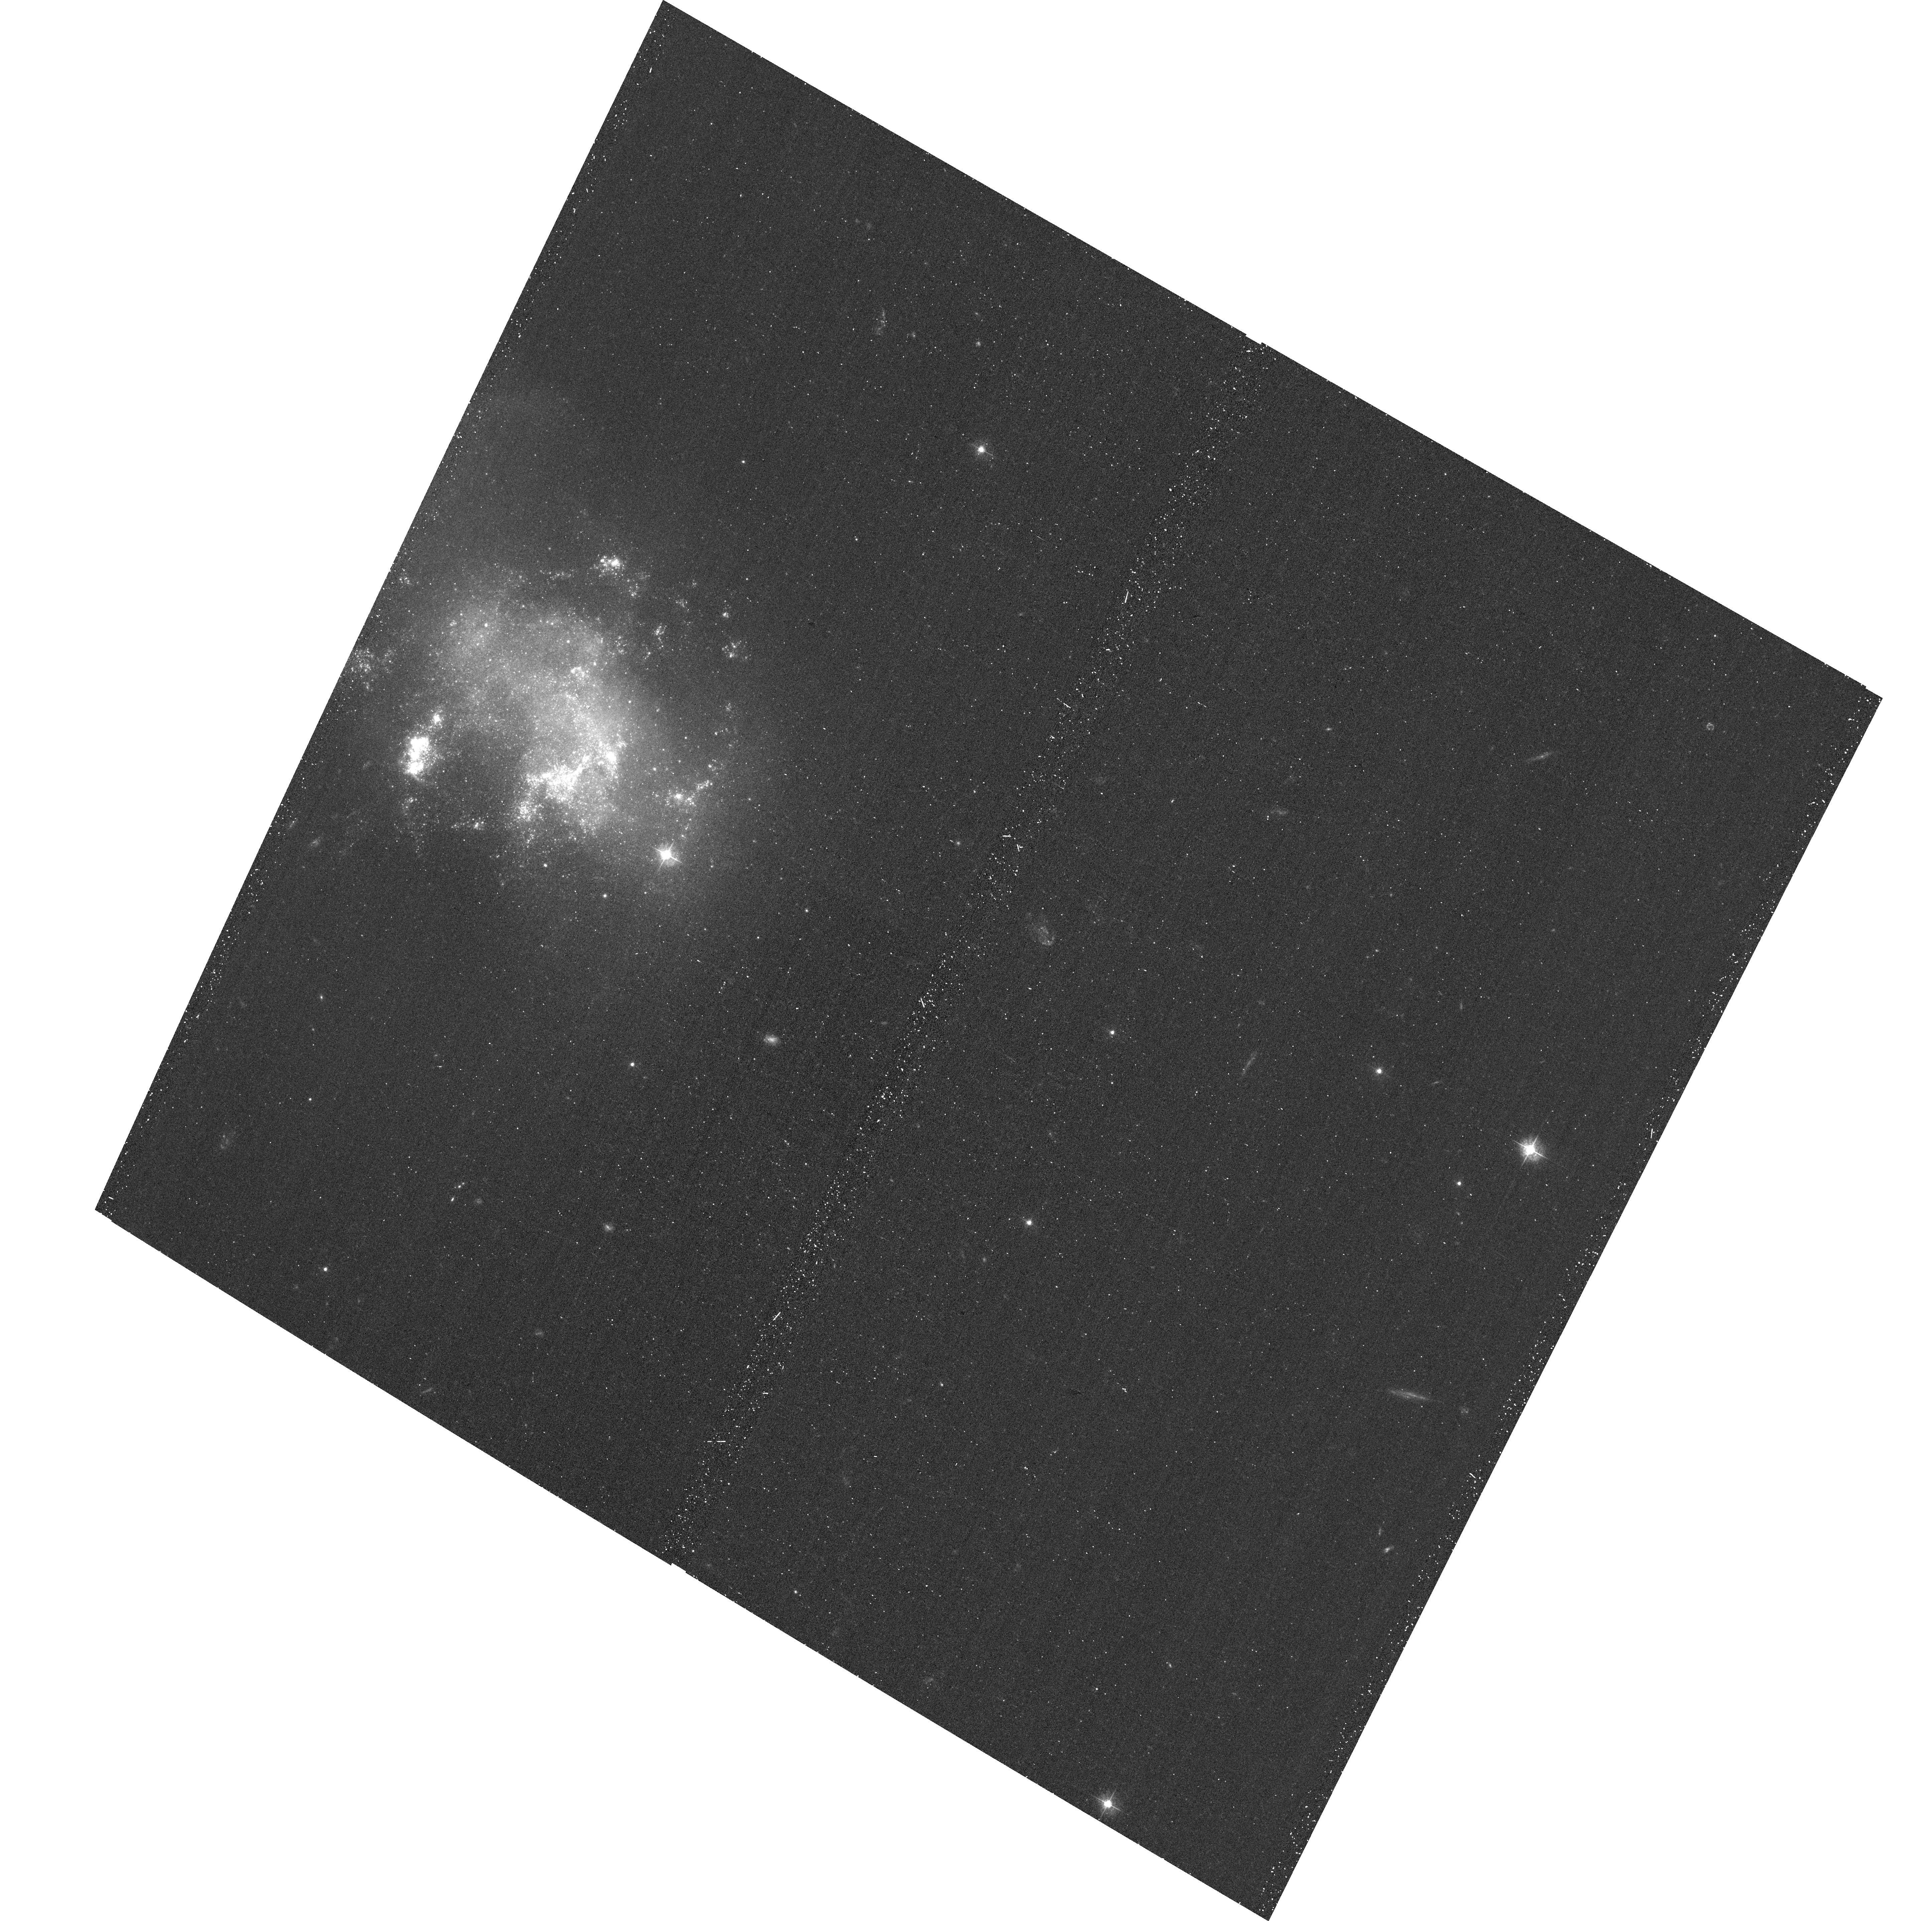
Target: SN-2008HA. Instrument: ACS/WFC. Filter: F435W. Exposure: 19 min. Observation ID: hst_12999_02_acs_wfc_f435w_jc2l02

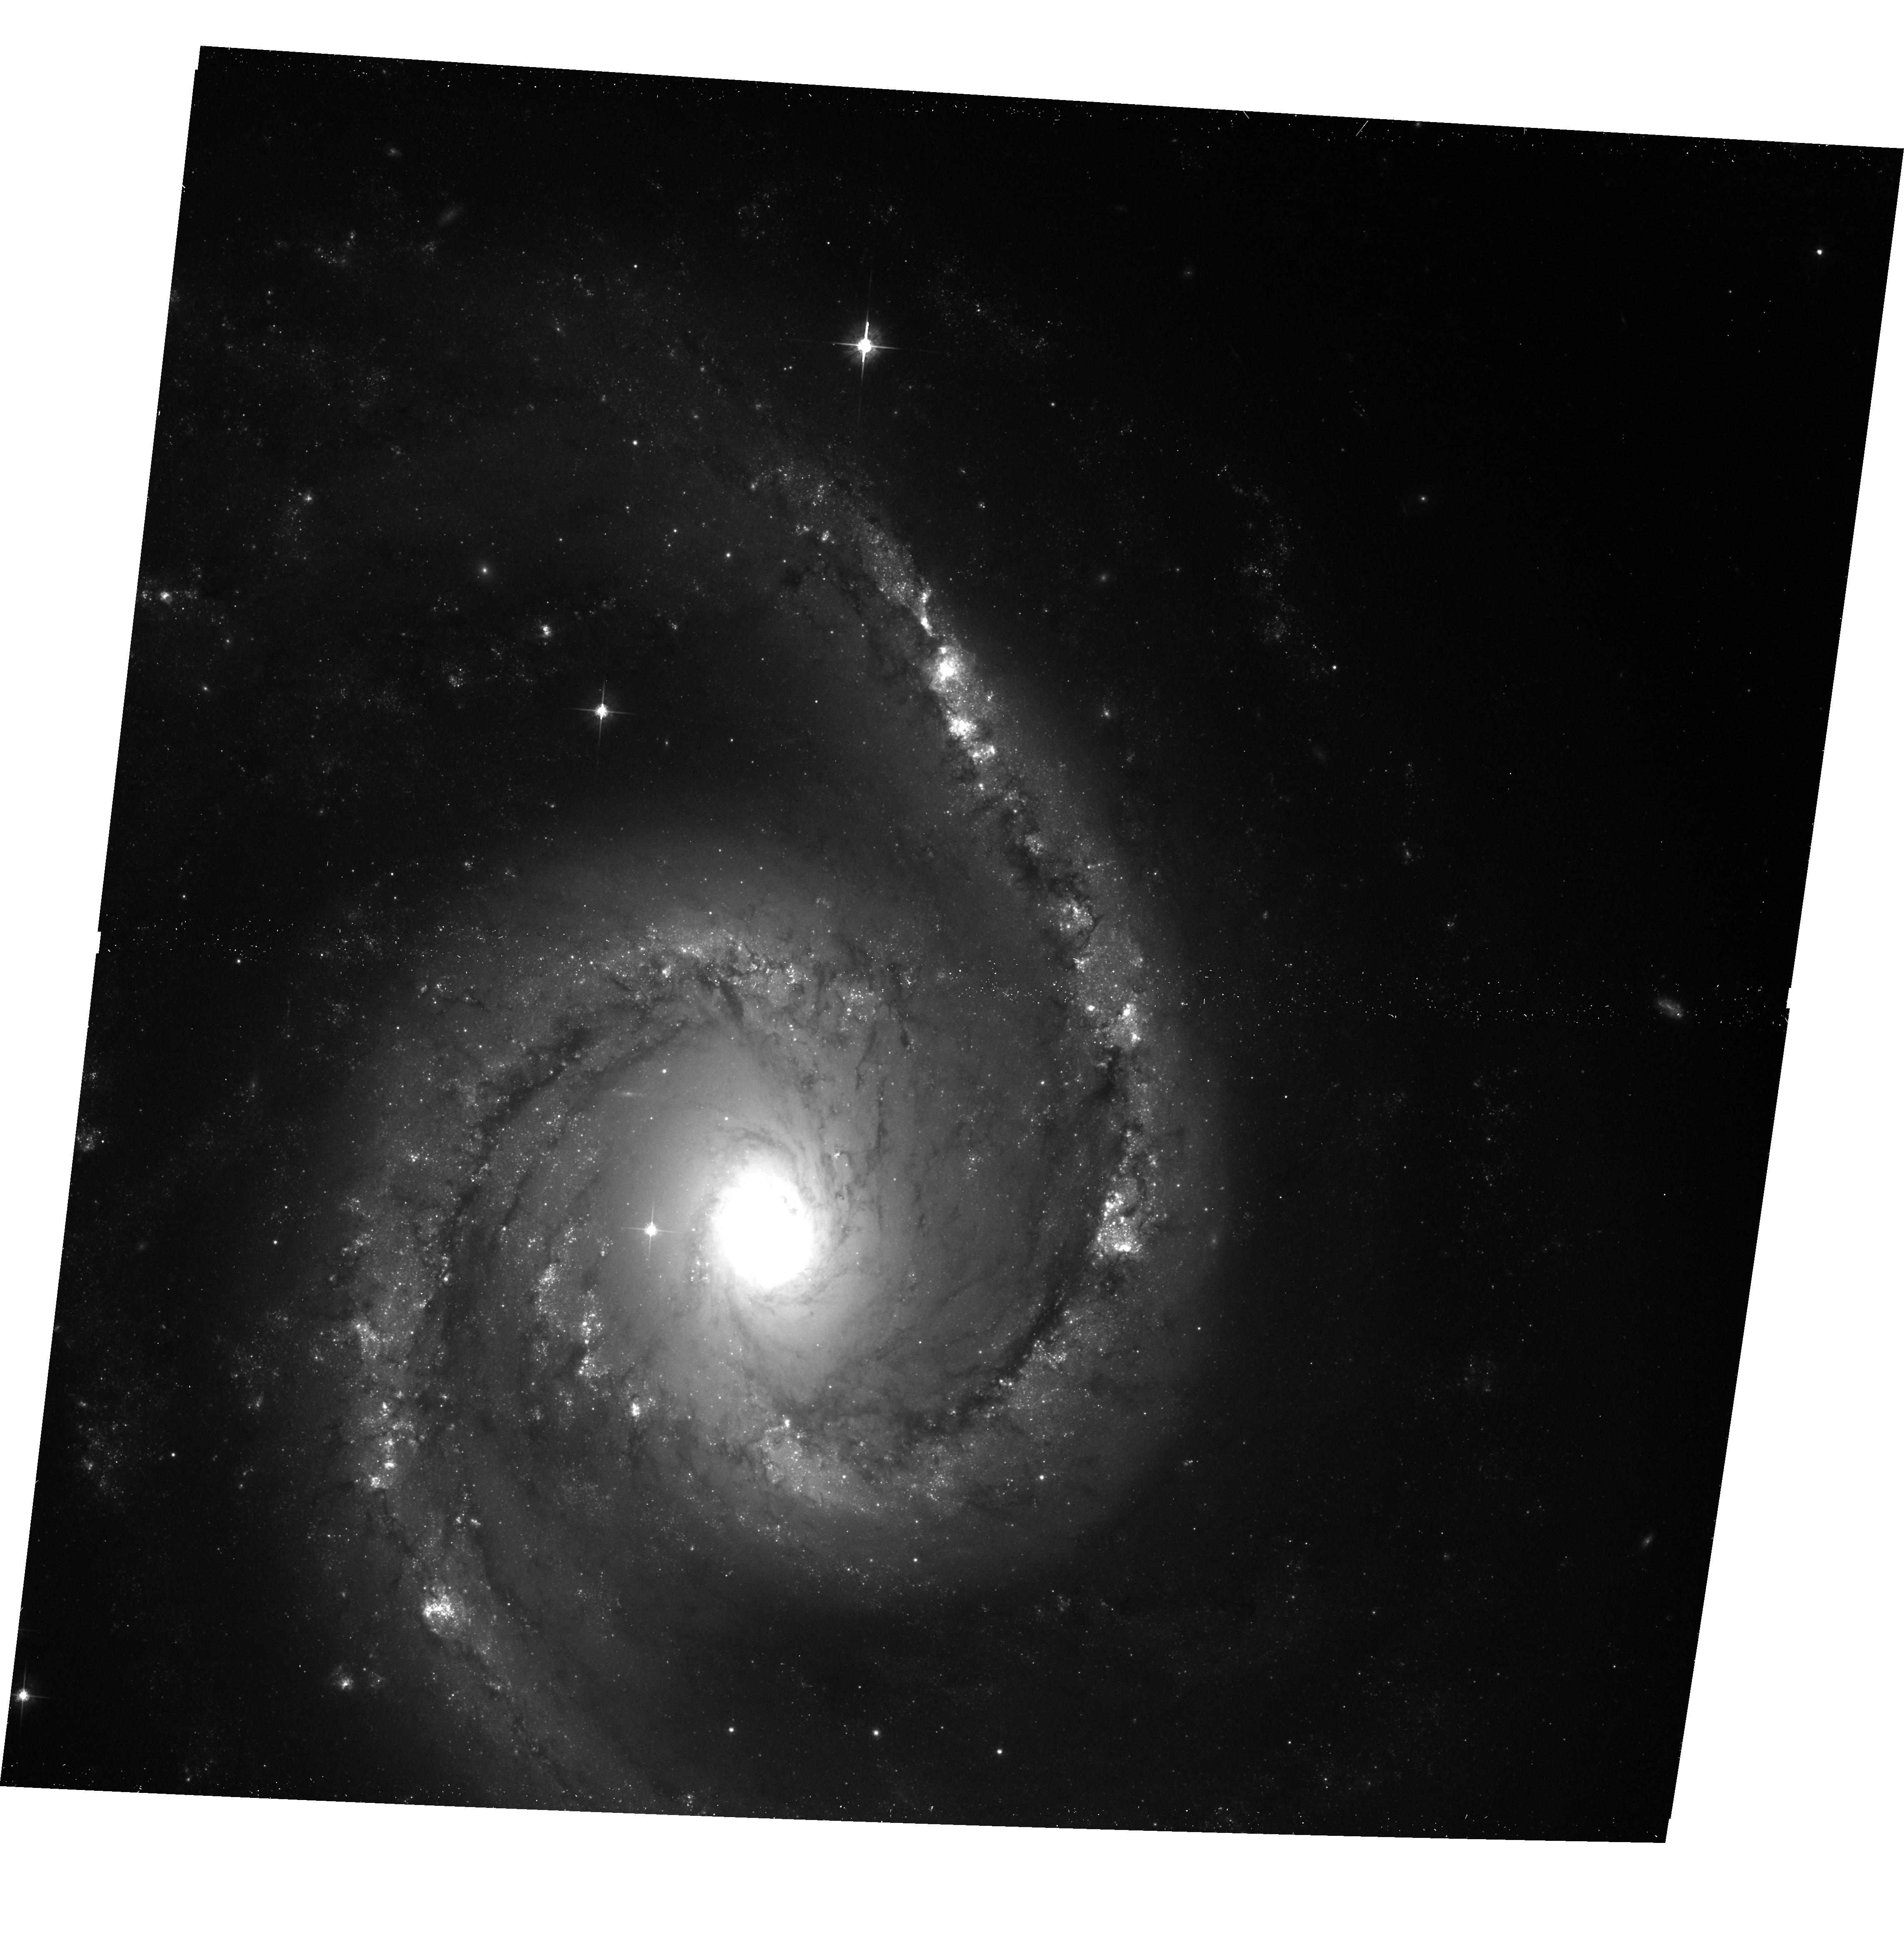
Target: SN-2010EL. Instrument: ACS/WFC. Filter: F625W. Exposure: 14 min. Observation ID: hst_12999_04_acs_wfc_f625w_jc2l04

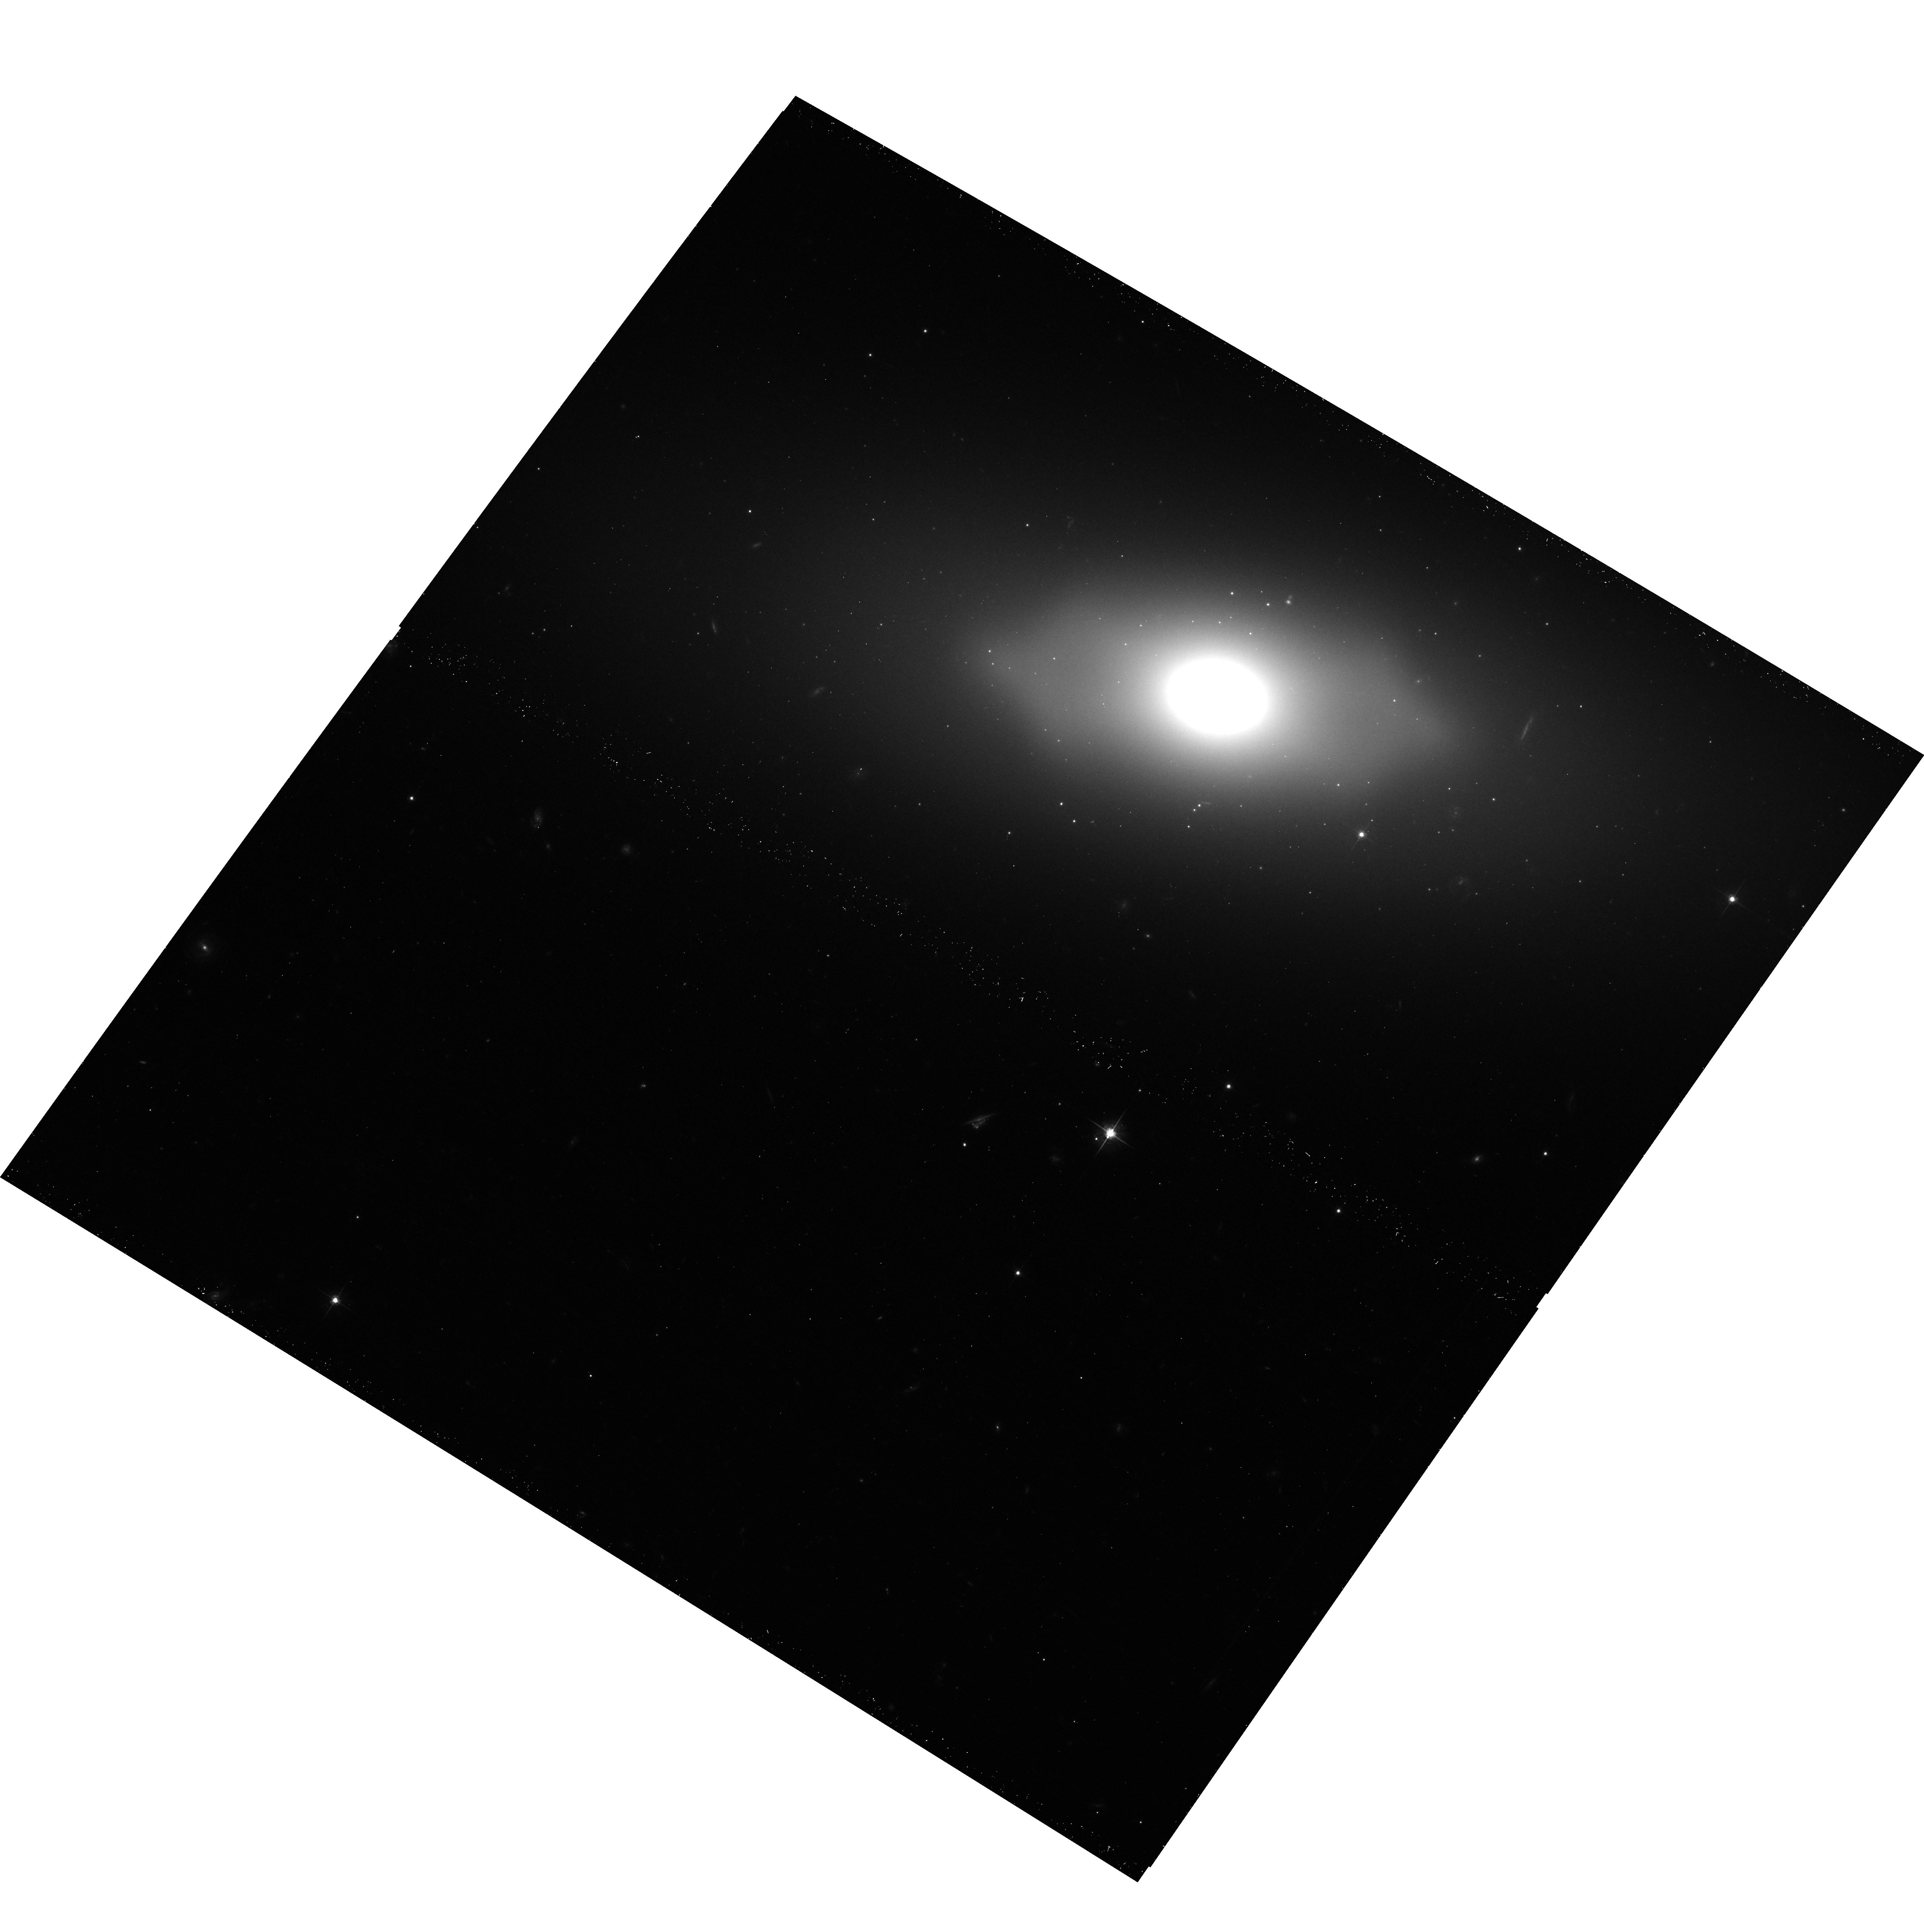
Target: SN-2008GE. Instrument: ACS/WFC. Filter: F625W. Exposure: 14 min. Observation ID: hst_12999_01_acs_wfc_f625w_jc2l01

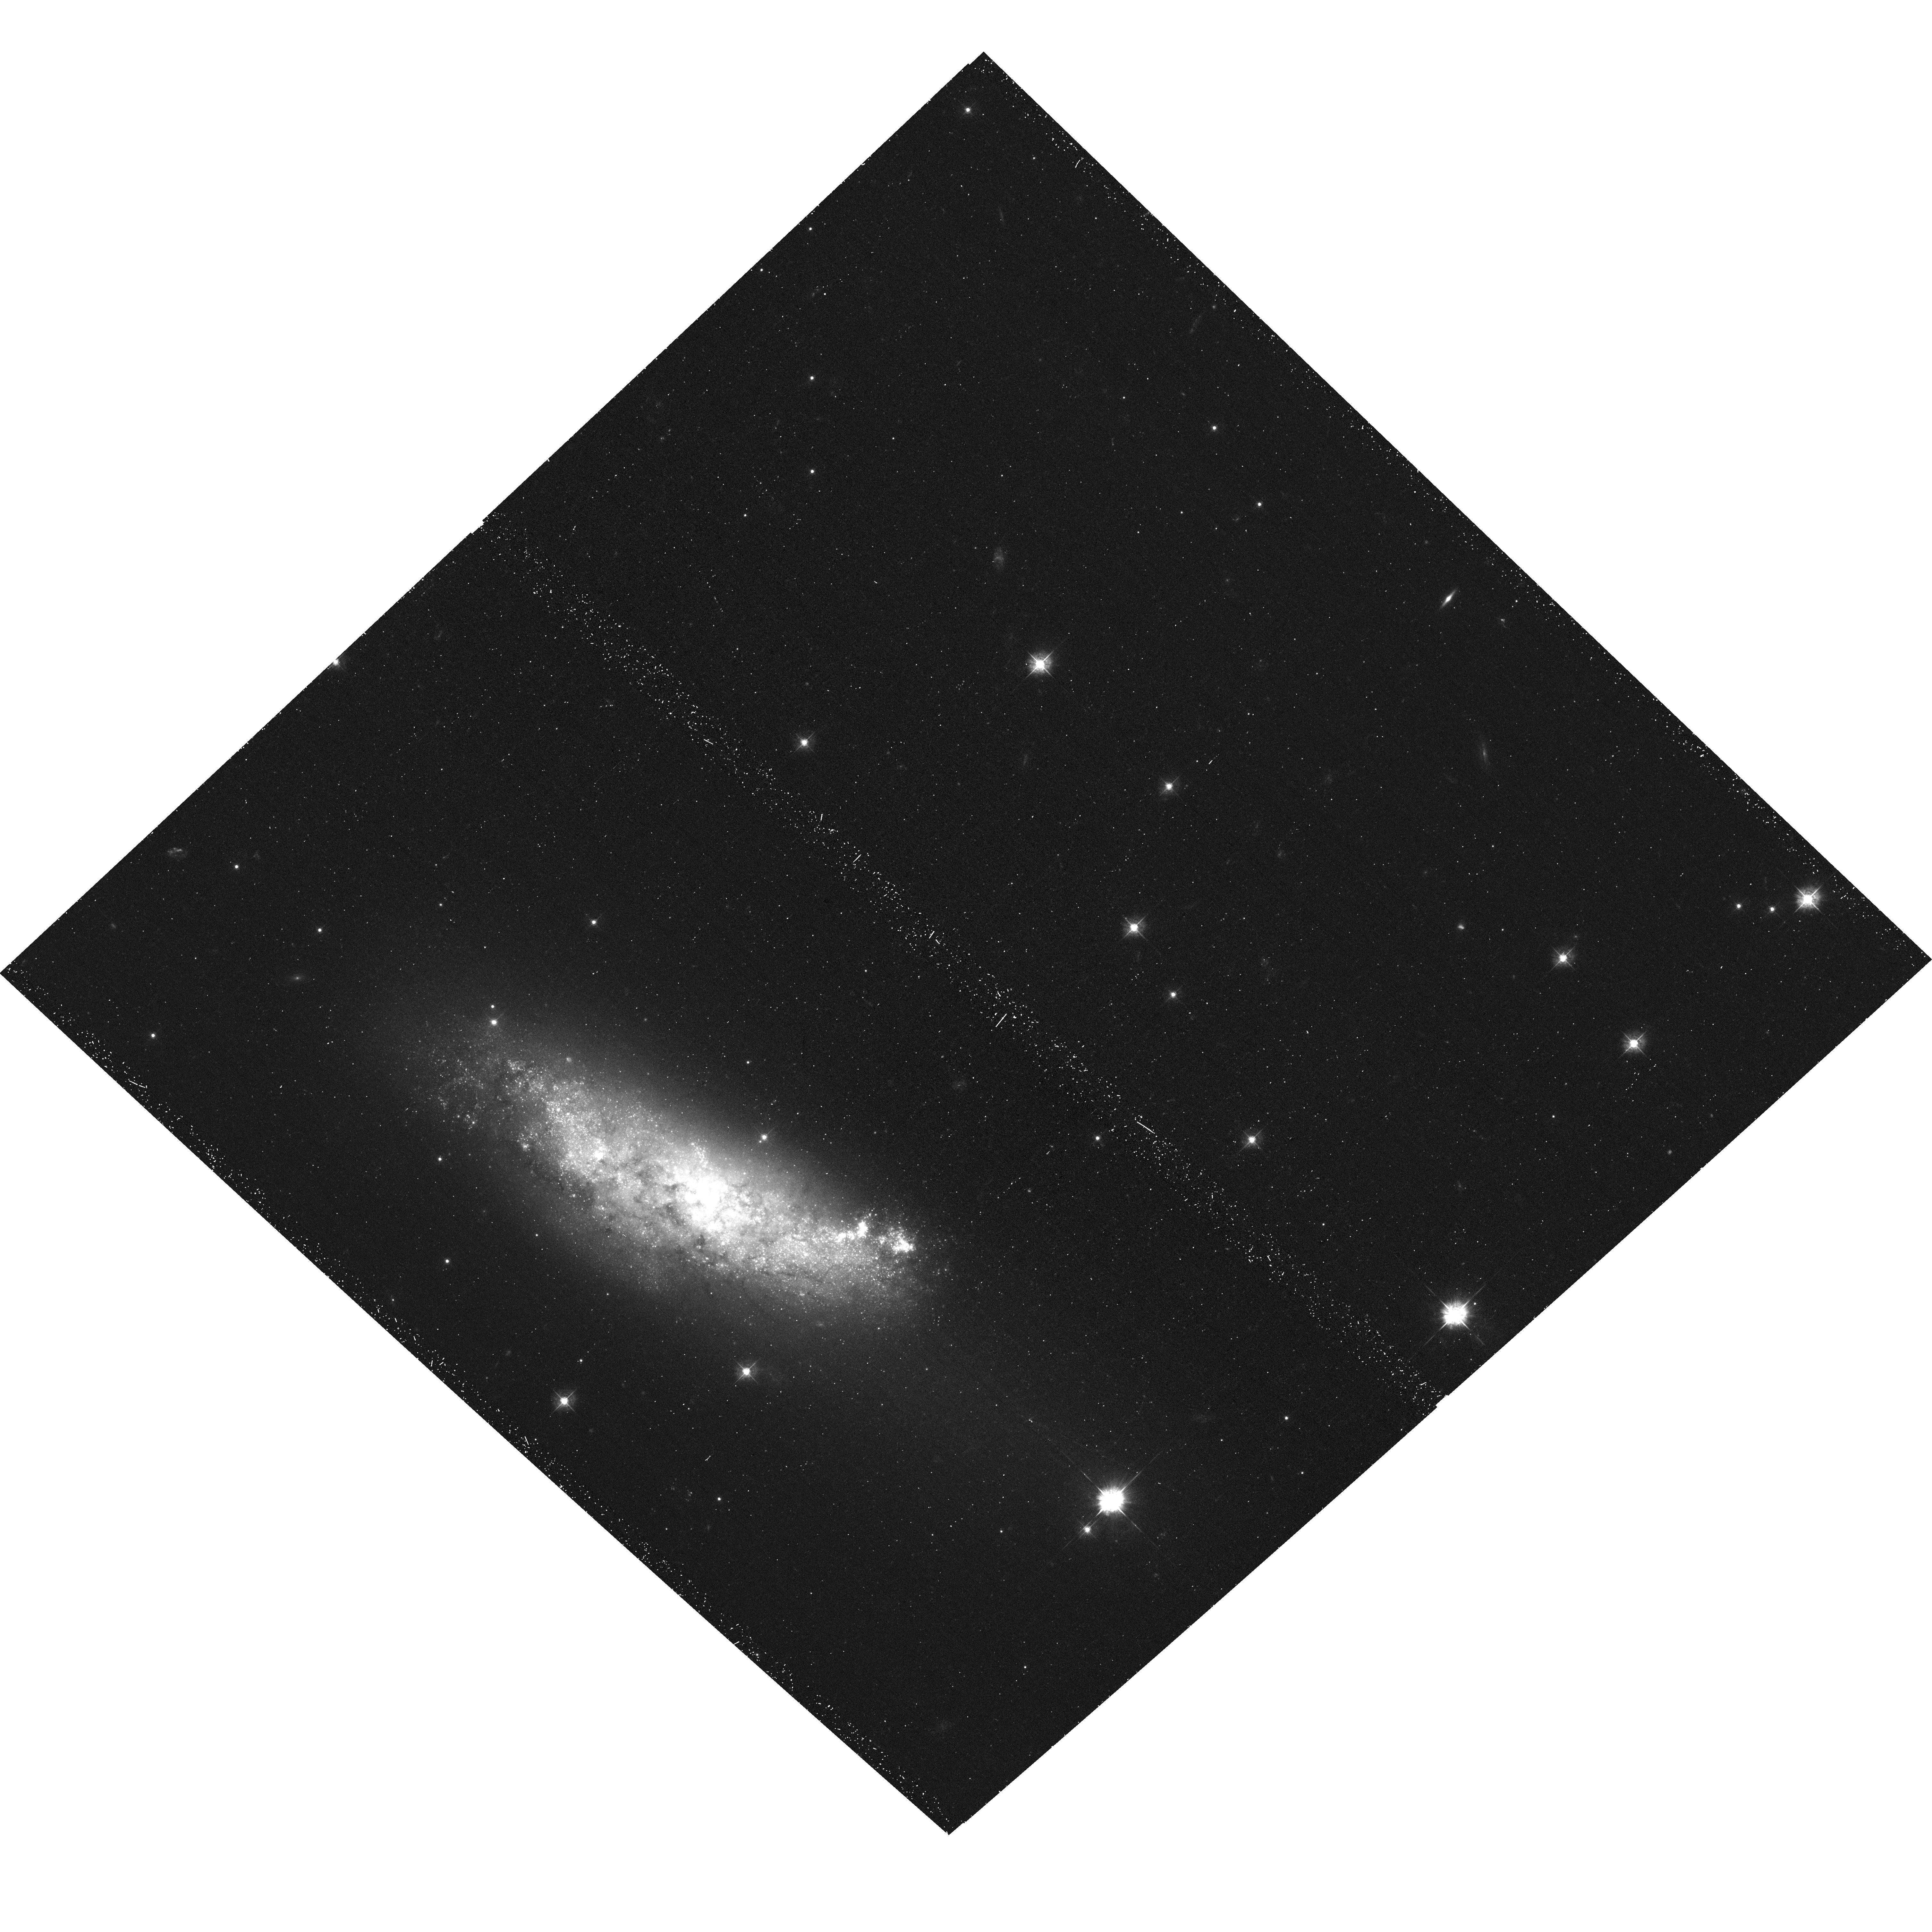
Target: SN-2010AE. Instrument: ACS/WFC. Filter: F435W. Exposure: 23 min. Observation ID: hst_12999_03_acs_wfc_f435w_jc2l03

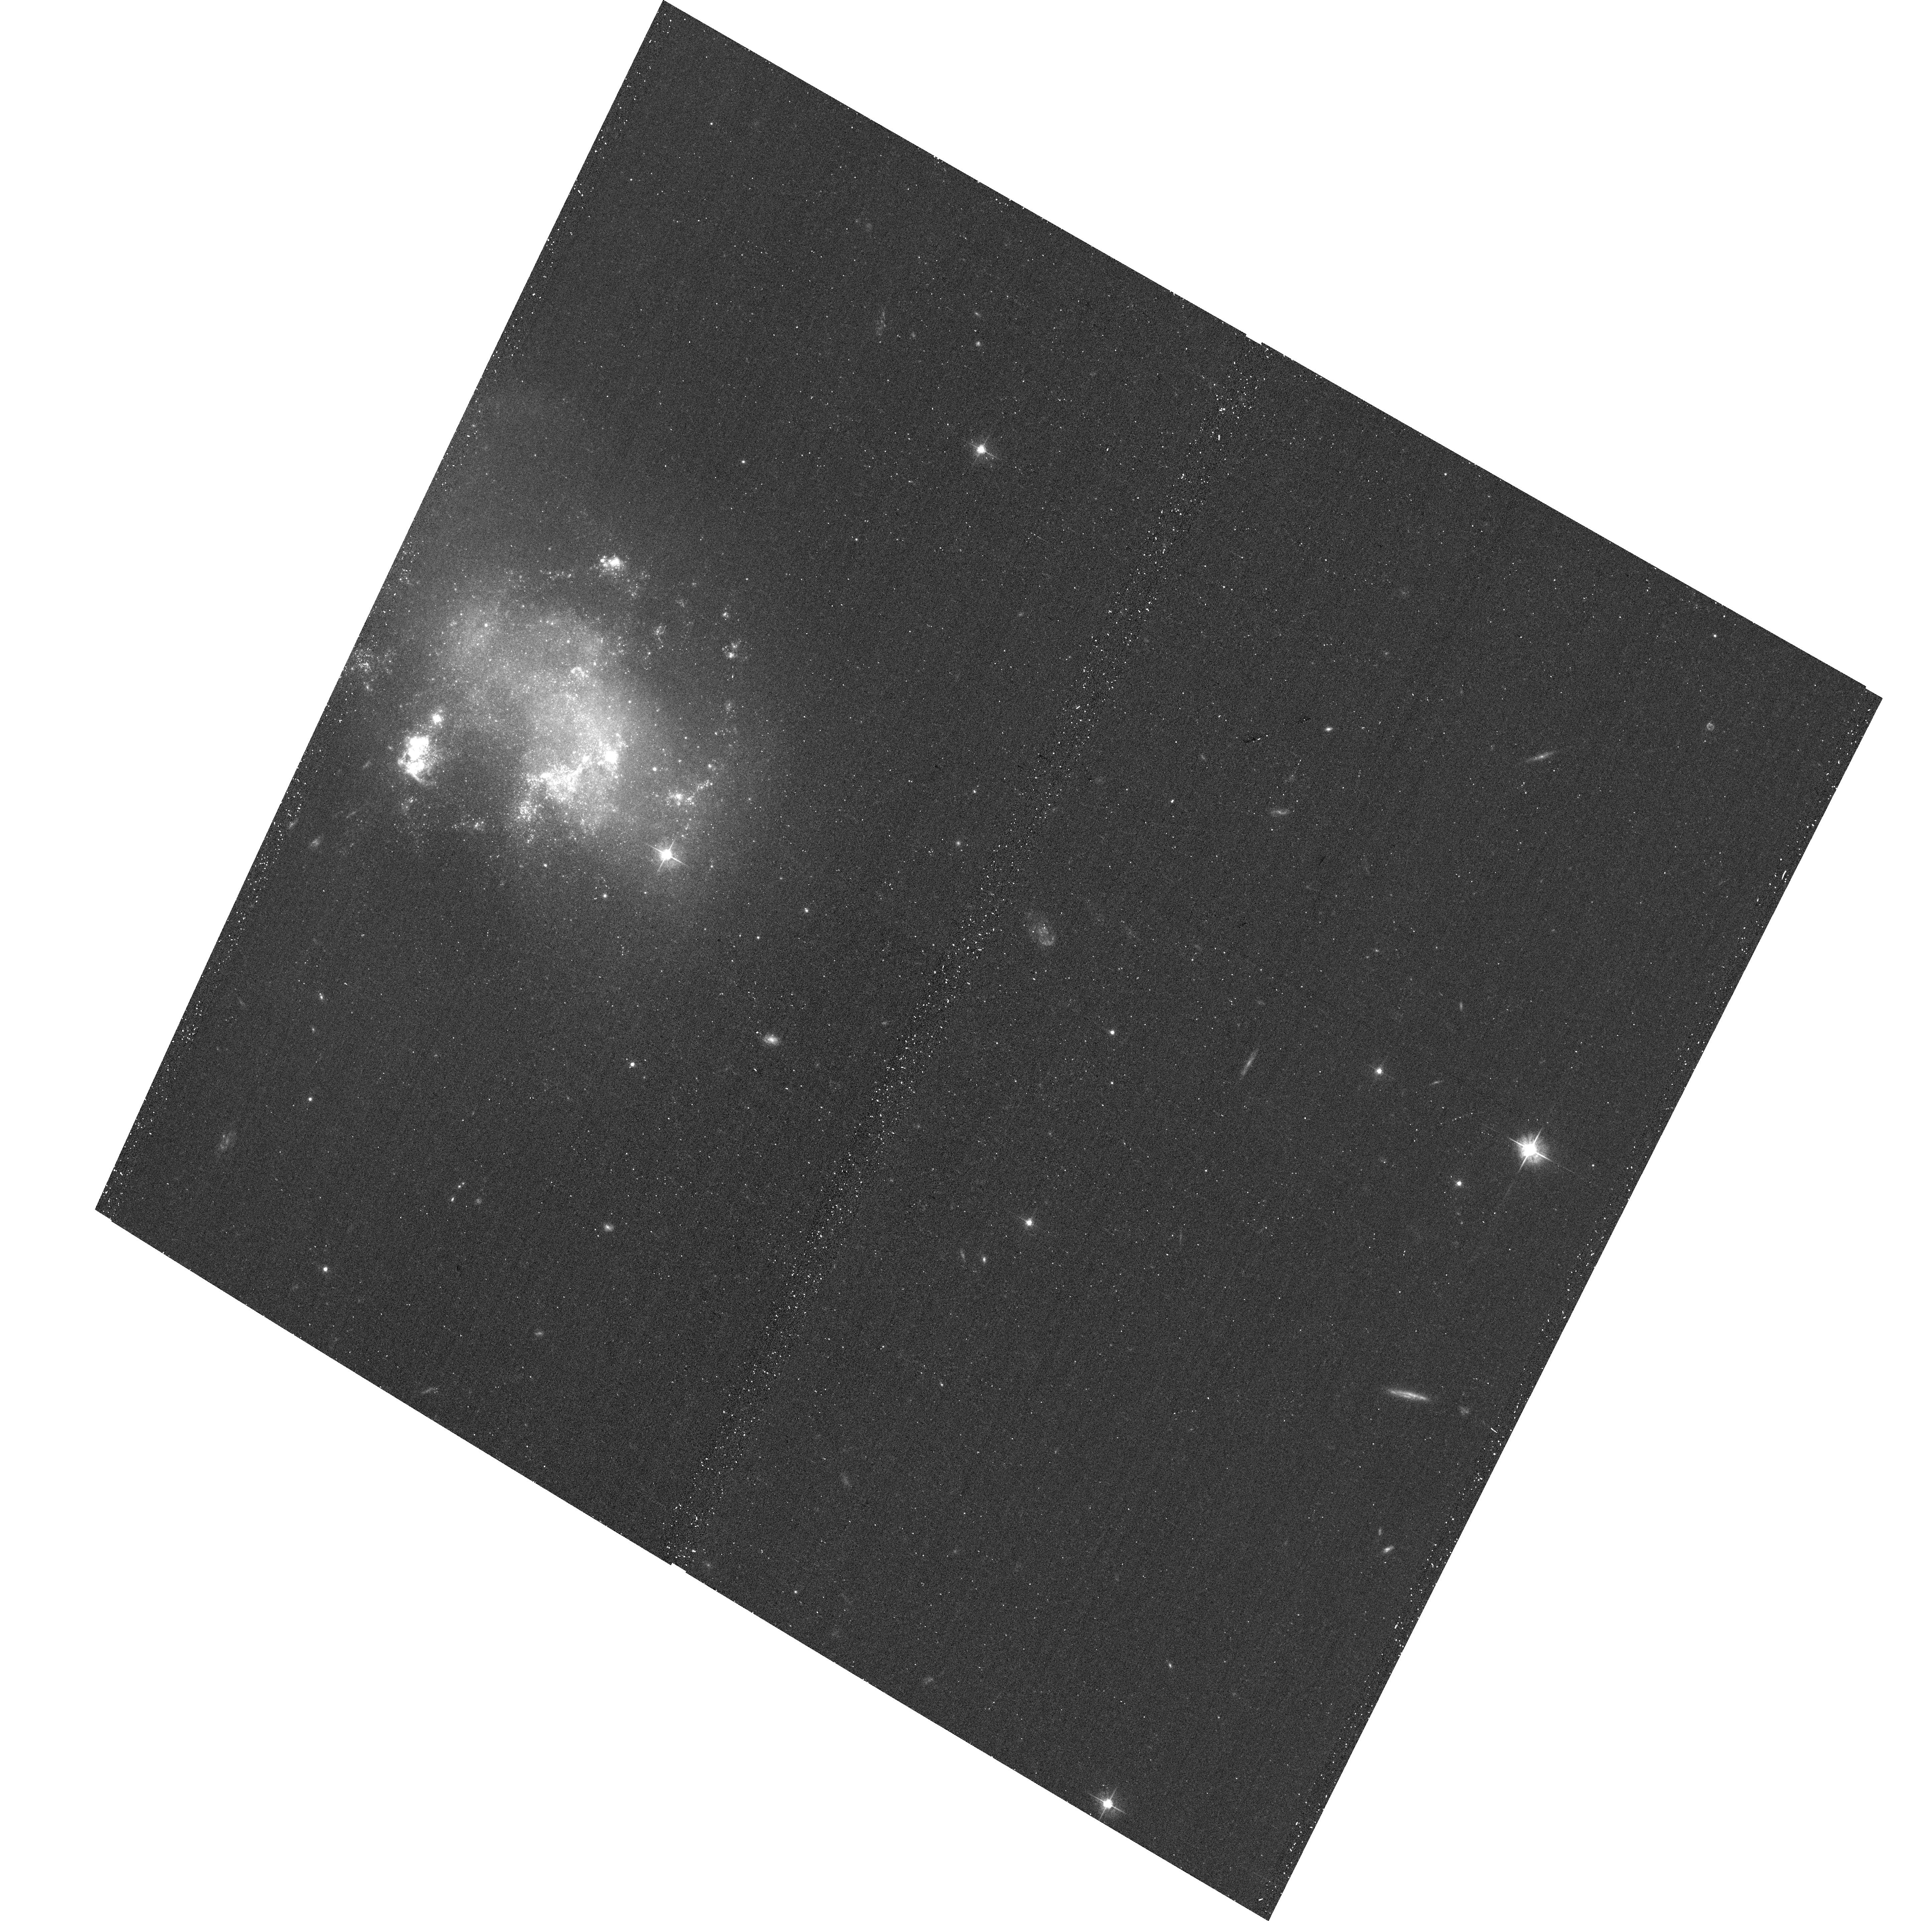
Target: SN-2008HA. Instrument: ACS/WFC. Filter: F555W. Exposure: 13 min. Observation ID: hst_12999_02_acs_wfc_f555w_jc2l02

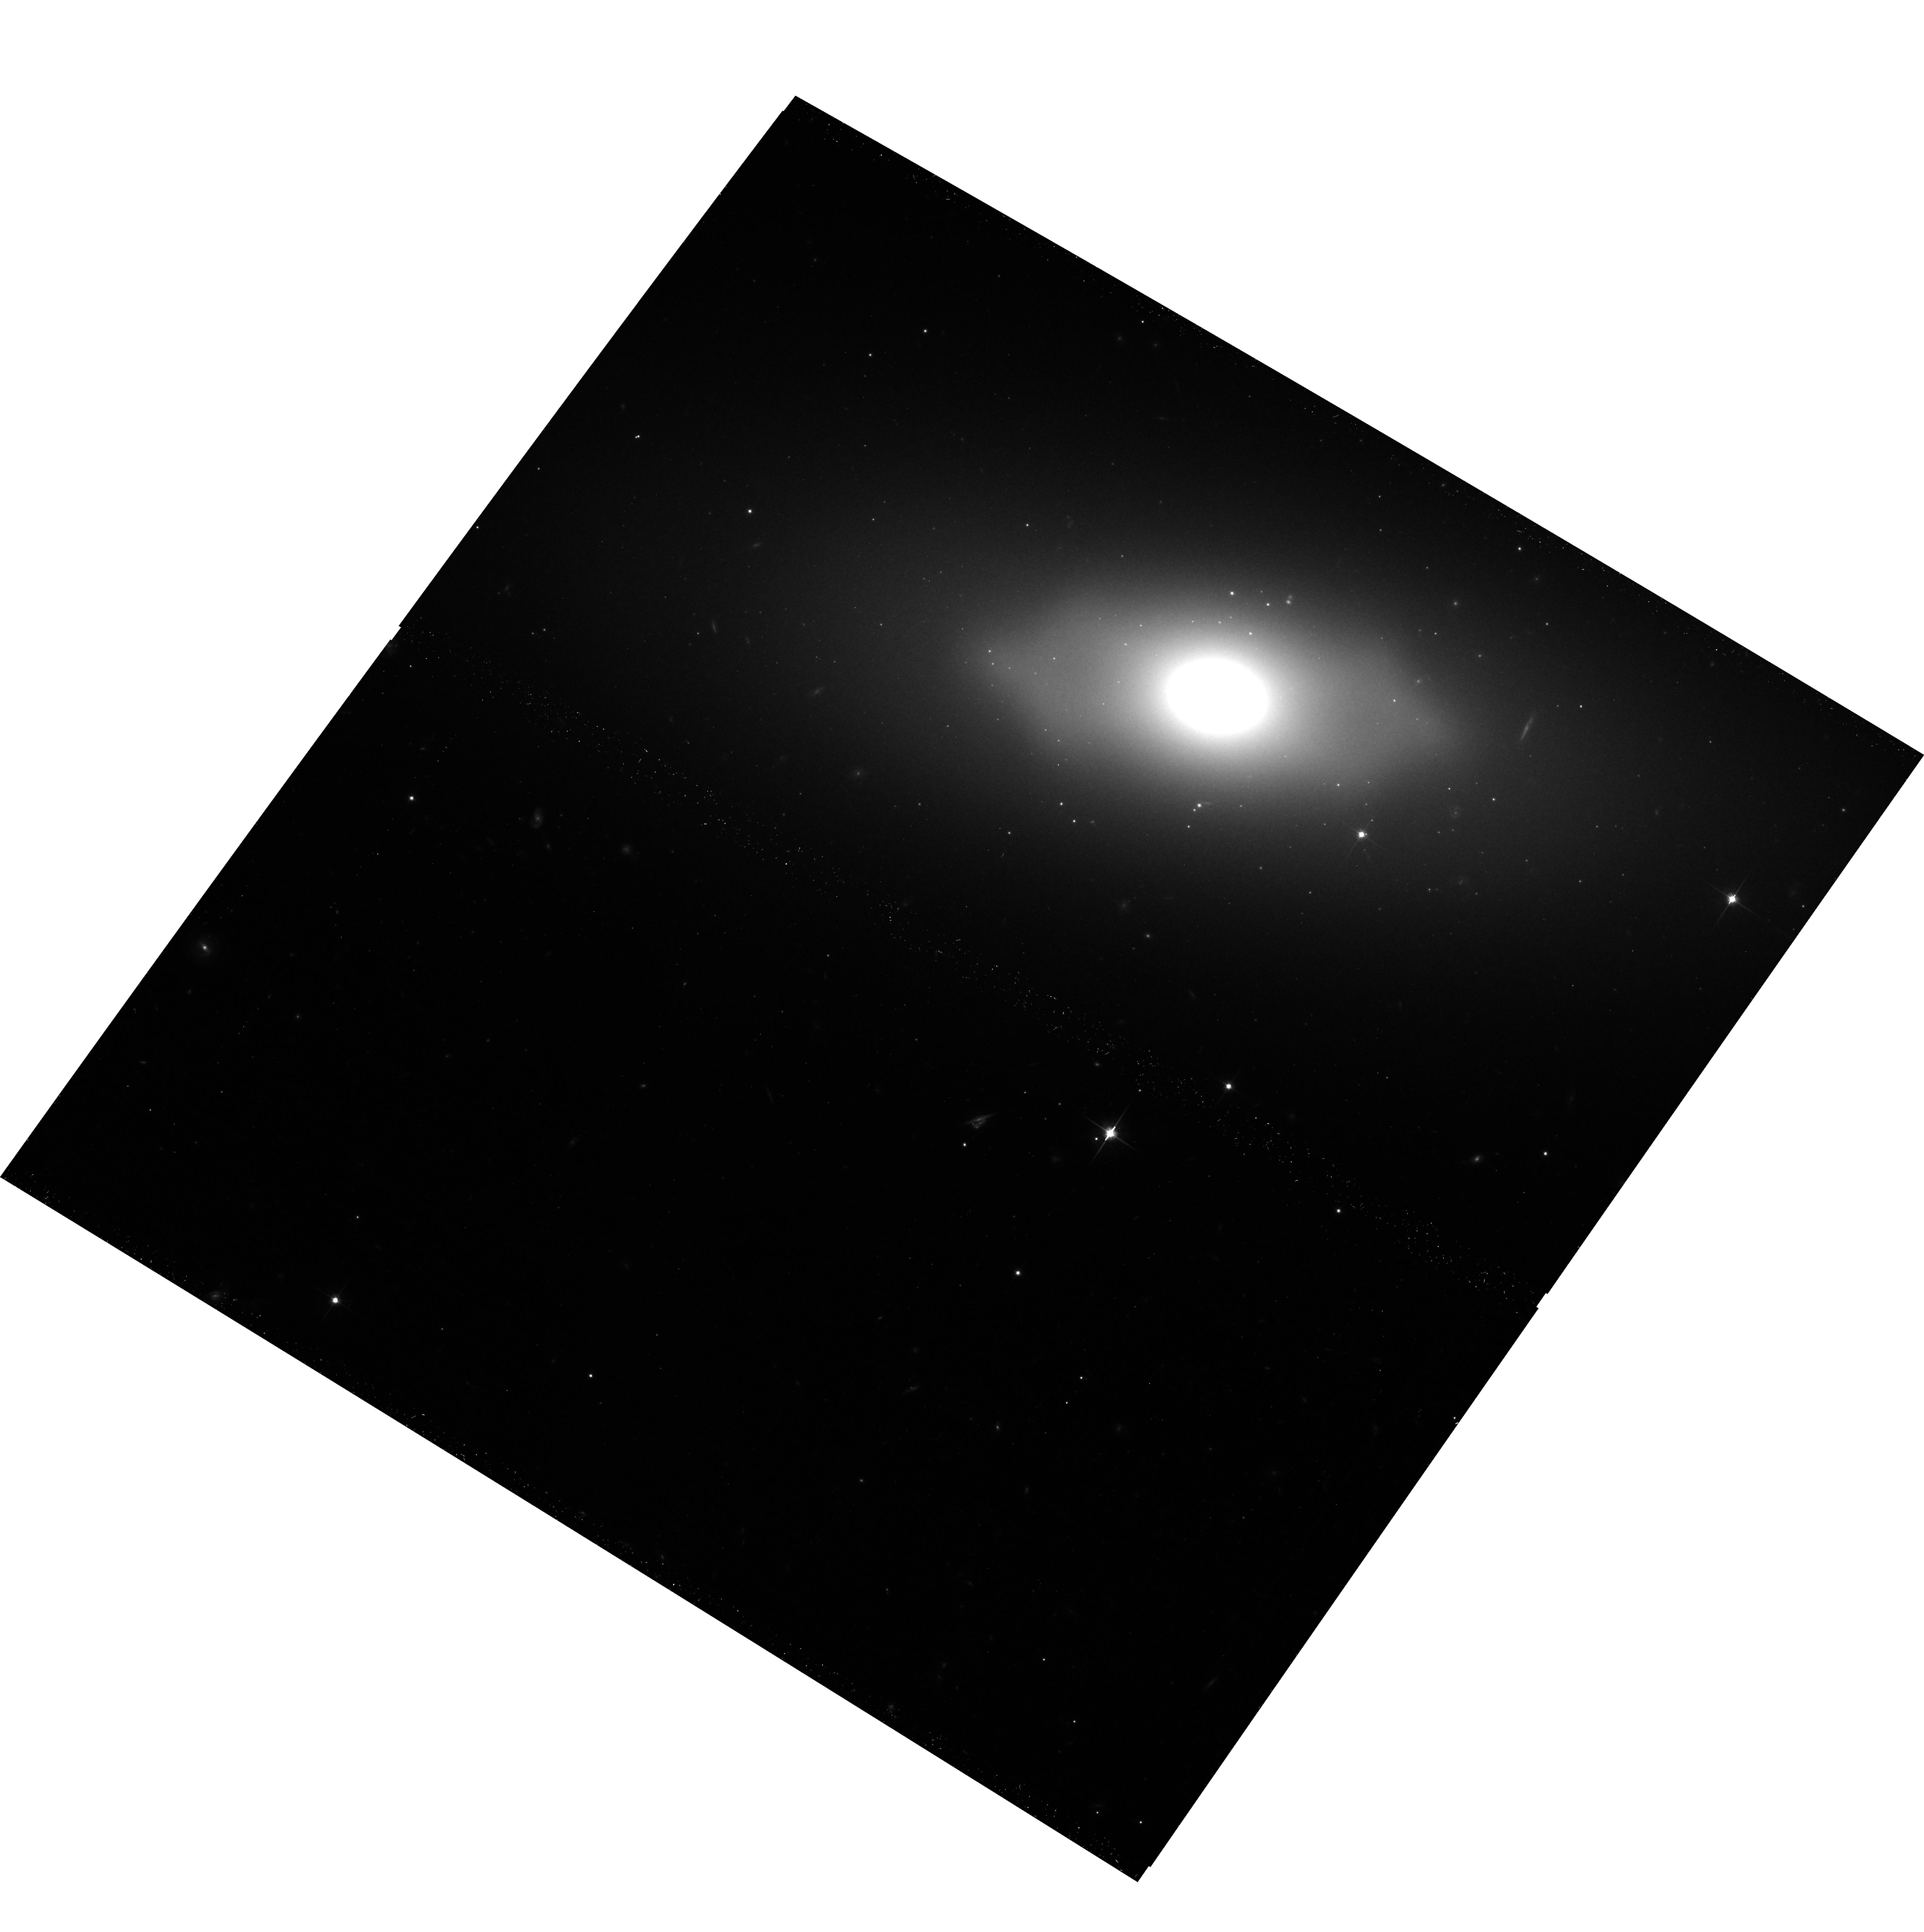
Target: SN-2008GE. Instrument: ACS/WFC. Filter: F814W. Exposure: 21 min. Observation ID: hst_12999_01_acs_wfc_f814w_jc2l01

Are the Progenitors of SN 2002cx-like Objects Massive Stars or White Dwarfs? (PI: Foley, Ryan)

The largest class of "peculiar" supernovae (SN) is the SN 2002cx-like class. The SN are observationally similar to Type Ia SN, but with several differences that separate them into their own class. The recently discovered SN 2008ha, which is a member of the class, was extremely faint (M_V = -14.2 mag) and ejected only 0.3 M_sun of material. Despite its similarities to SN Ia, clearly it did not fully disrupt a Chandrasekhar-mass white dwarf. This discovery provoked some to question if it was the result of a massive star whose core collapsed to a black hole shortly after creation of a proto-neutron star, allowing only a small amount of ejecta to escape and creating a weak electromagnetic signature. We propose to observe the SN sites of four very nearby (D < 20 Mpc) members of this class, allowing us to resolve stars in the vicinity of the SN, and place estimates and/or limits on the mass of the progenitor star. If these SN come from massive stars, we should detect other massive stars in their neighborhood. Constraining the progenitors of these objects has far-reaching implications for stellar evolution, SN physics, metal enrichment, and black hole creation rates. This simple experiment should determine if the progenitors were massive stars or white dwarfs.